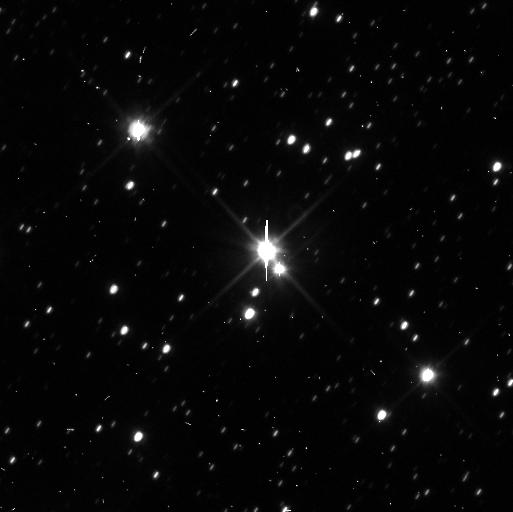
Target: PLUTO-SYSTEM
Instrument: WFC3/UVIS
Filter: F350LP
Exposure: 3 min
Observation ID: ib4w03fcq

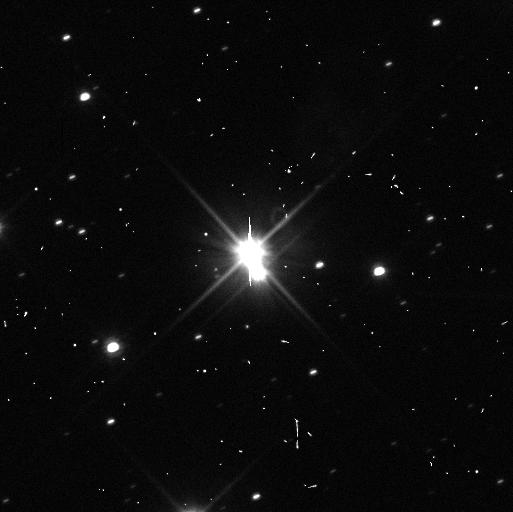
Target: PLUTO-SYSTEM
Instrument: WFC3/UVIS
Filter: F350LP
Exposure: 3 min
Observation ID: ib4w10h4q

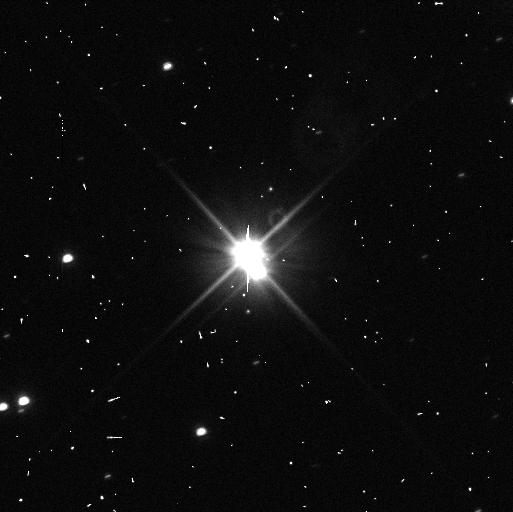
Target: PLUTO-SYSTEM
Instrument: WFC3/UVIS
Filter: F350LP
Exposure: 3 min
Observation ID: ib4w08haq

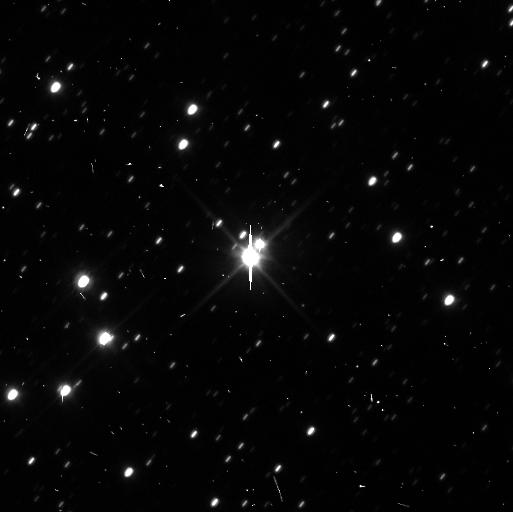
Target: PLUTO-SYSTEM
Instrument: WFC3/UVIS
Filter: F350LP
Exposure: 3 min
Observation ID: ib4w04jnq

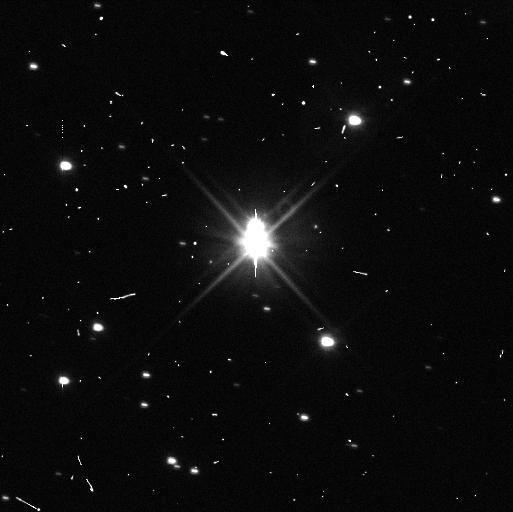
Target: PLUTO-SYSTEM
Instrument: WFC3/UVIS
Filter: F350LP
Exposure: 3 min
Observation ID: ib4w07jbq

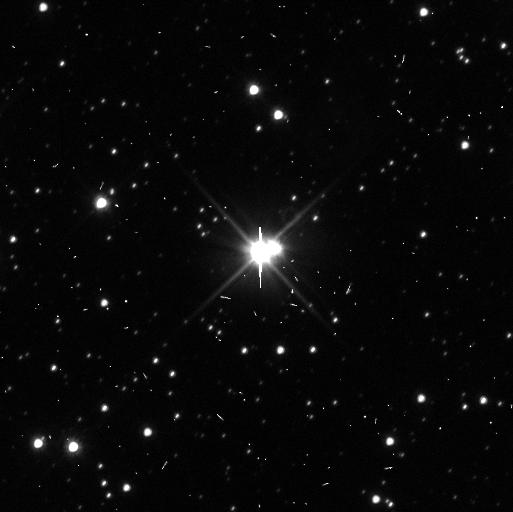
Target: PLUTO-SYSTEM
Instrument: WFC3/UVIS
Filter: F350LP
Exposure: 3 min
Observation ID: ib4w01ilq

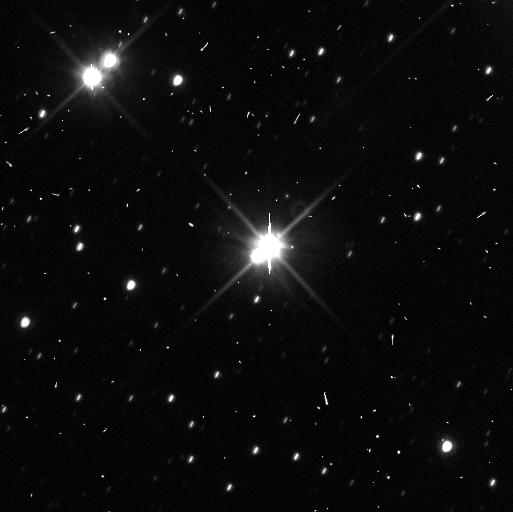
Target: PLUTO-SYSTEM
Instrument: WFC3/UVIS
Filter: F350LP
Exposure: 3 min
Observation ID: ib4w05z1q

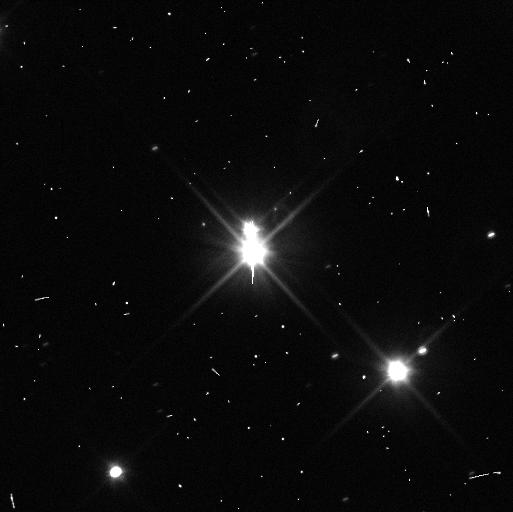
Target: PLUTO-SYSTEM
Instrument: WFC3/UVIS
Filter: F350LP
Exposure: 3 min
Observation ID: ib4w09w0q

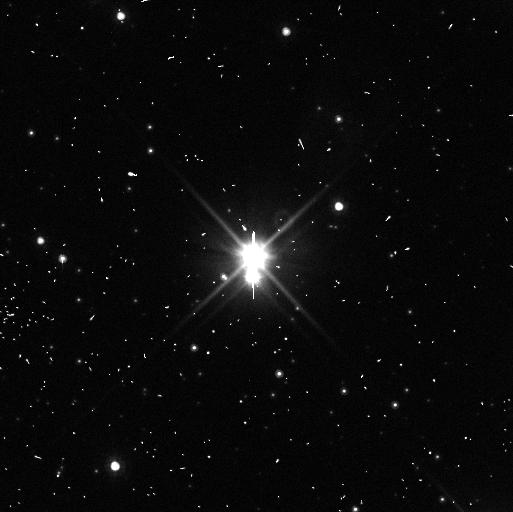
Target: PLUTO-SYSTEM
Instrument: WFC3/UVIS
Filter: F350LP
Exposure: 3 min
Observation ID: ib4w12ebq

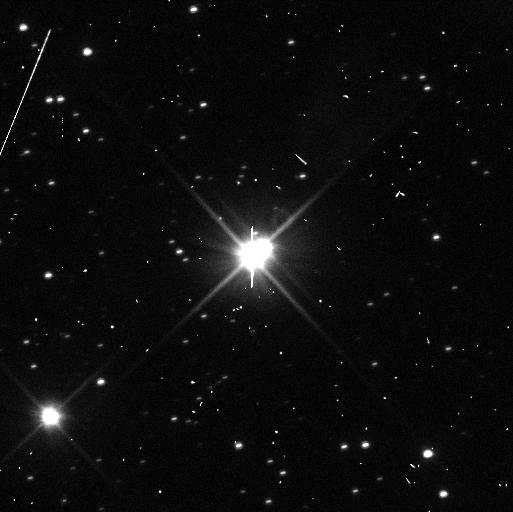
Target: PLUTO-SYSTEM
Instrument: WFC3/UVIS
Filter: F350LP
Exposure: 3 min
Observation ID: ib4w11k3q

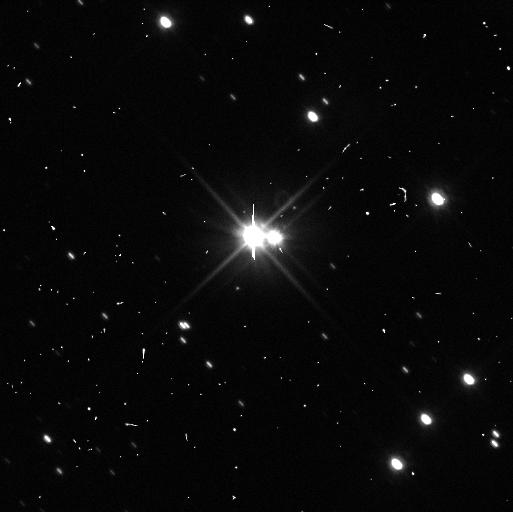
Target: PLUTO-SYSTEM
Instrument: WFC3/UVIS
Filter: F350LP
Exposure: 3 min
Observation ID: ib4w06zbq

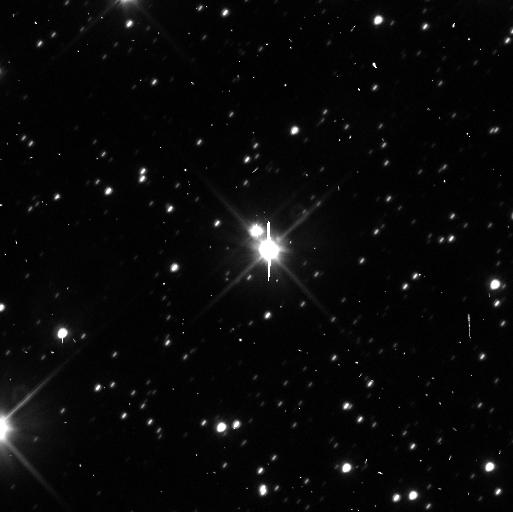
Target: PLUTO-SYSTEM
Instrument: WFC3/UVIS
Filter: F350LP
Exposure: 3 min
Observation ID: ib4w02g3q

Investigations of the Pluto System (PI: Buie, Marc W.)

We propose a set of high SNR observations of the Pluto system that will provide improved lightcurves, orbits, and photometric properties of Nix and Hydra. The key photometric result for Nix and Hydra will be a vastly improved lightcurve shape and rotation period to test if the objects are in synchronous rotation or not. A second goal of this program will be to retrieve a new epoch of albedo map for the surface of Pluto. These observations will also improve masses and in some case densities for the bodies in the Pluto system.